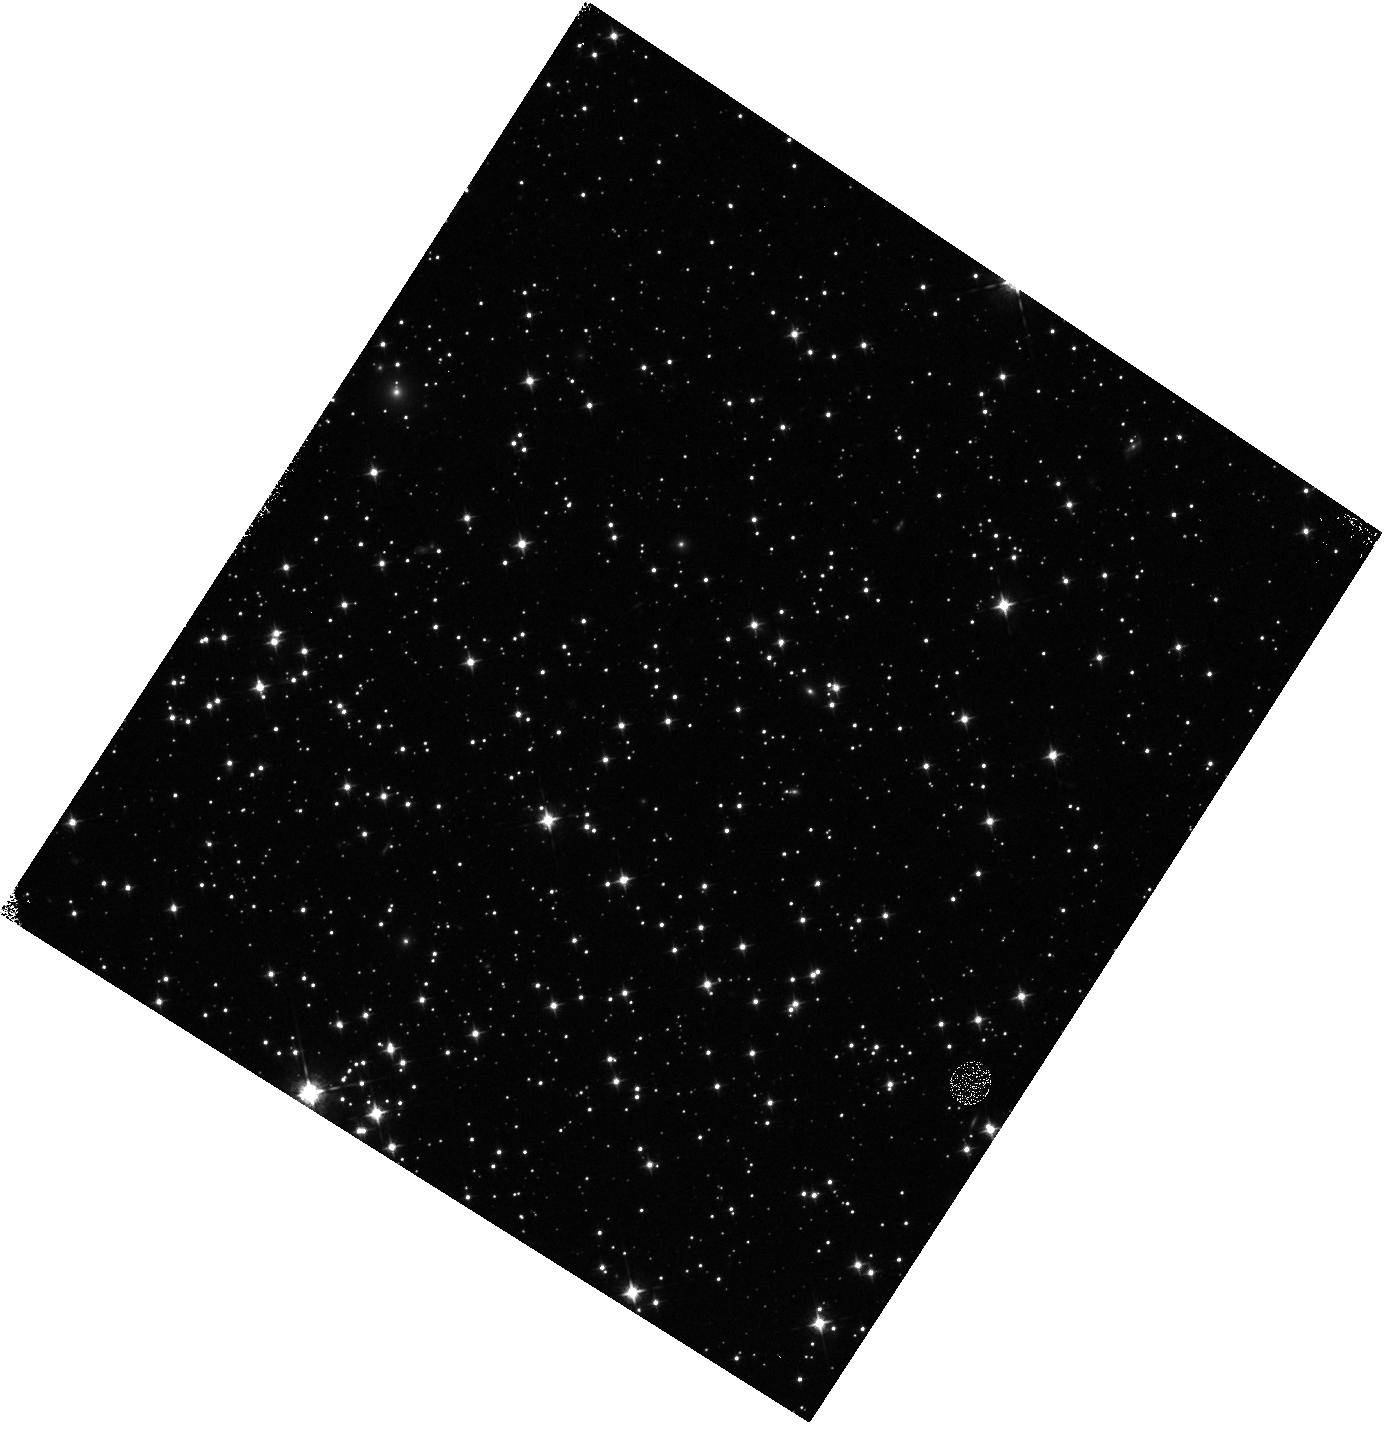
Target: 47TUCV6
Instrument: WFC3/IR
Filter: F098M
Exposure: 5 min
Observation ID: hst_15408_01_wfc3_ir_f098m_idrs01

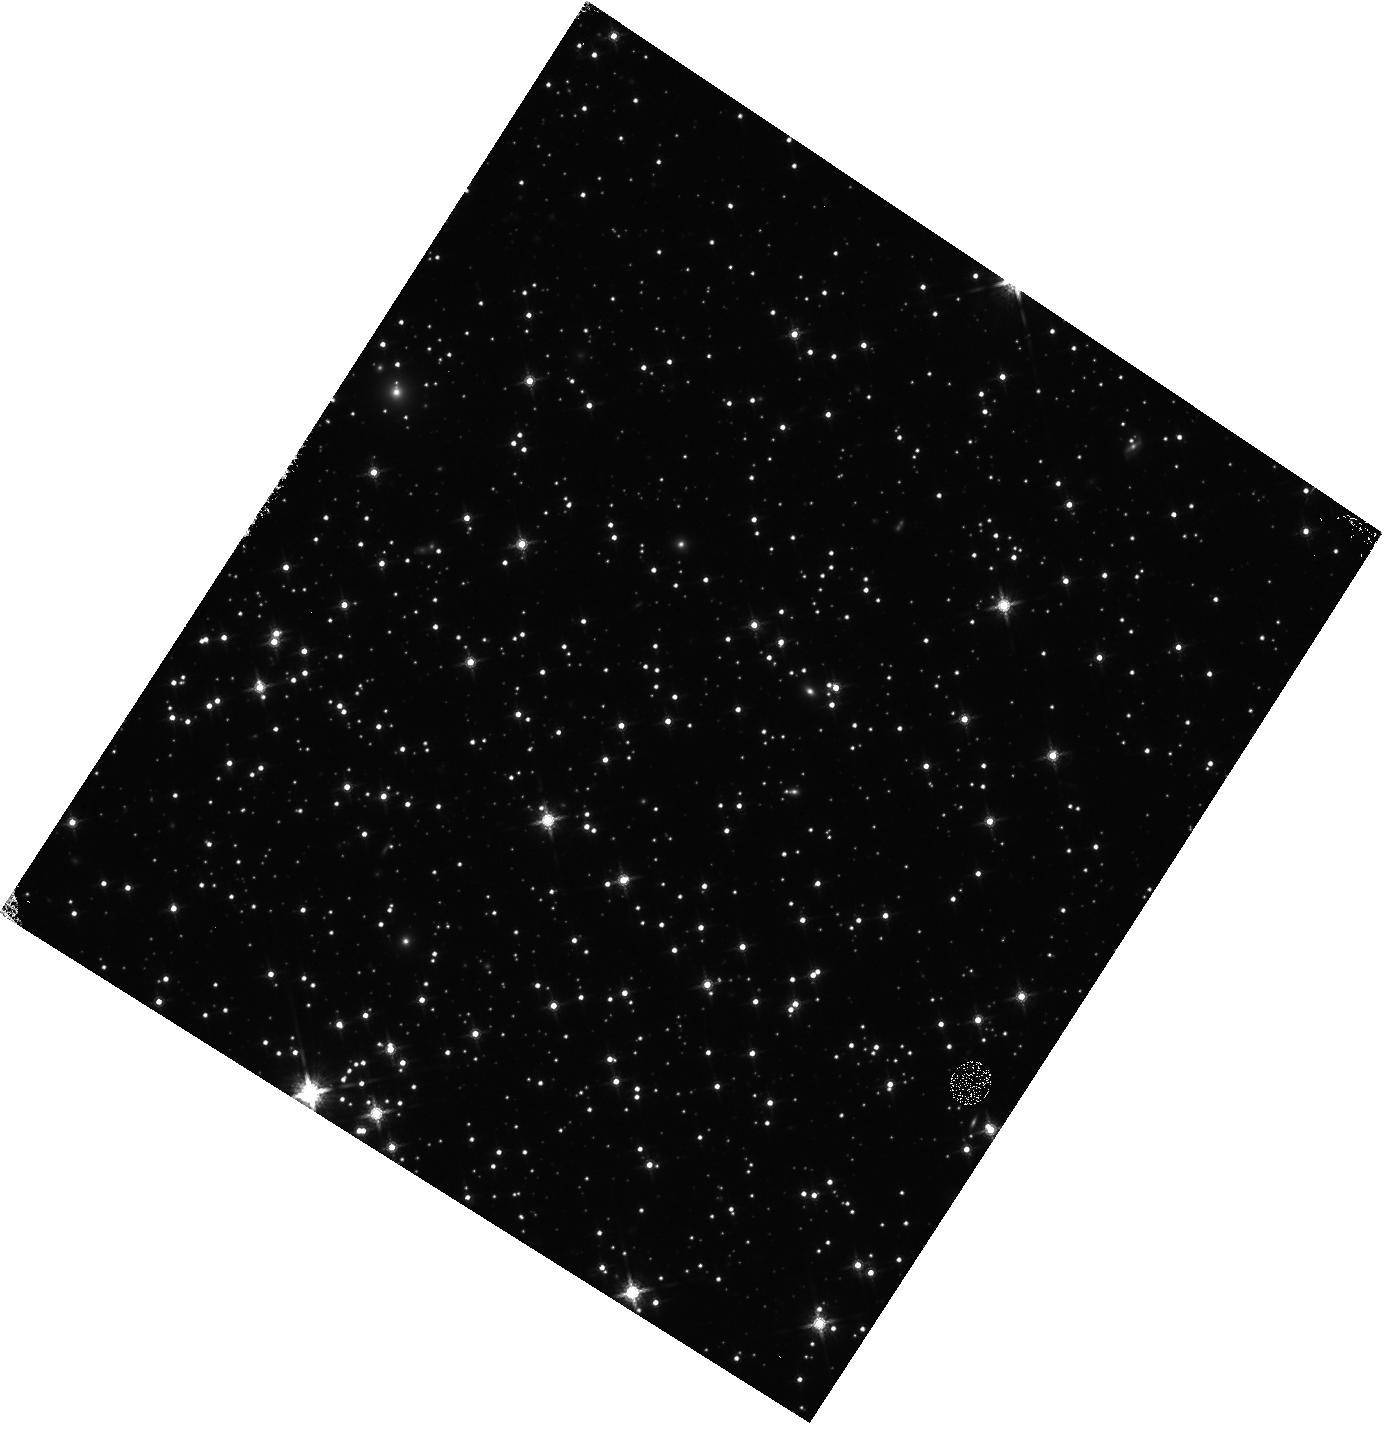
Target: 47TUCV6
Instrument: WFC3/IR
Filter: F160W
Exposure: 11 min
Observation ID: hst_15408_01_wfc3_ir_f160w_idrs01

Using the WFC3 internal lamp for calibrating IR detector rate dependent non-linearity (PI: MacKenty, John W.)

Key science observations with the WFC3 IR channel depend upon corrections to the linearity of the detector. The uncertainty in comparing measurements of the flux from a 10th magnitude star to a background limited source (e.g. >22 magnitude) is currently limited by our correction for the rate dependent non-linearity (RDNL) in the IR detector. This is a difficult measurement to obtain. Efforts prior to SM4 during thermal vacuum testing were barely able to confirm the presence of this effect (a good thing as this demonstrated that the corrections were significantly smaller than those in NICMOS). The measurement of the RDNL depends upon observing a stable source (e.g. a star) at multiple count rates. With NICMOS, we used the internal calibration lamps to adjust the background and thus the count rate per pixel. The WFC3 IR channel calibration normally requires that we place a diffuser plate into the beam (blocking external sources) to obtain internal calibrations precluding this approach. During SMOV and CY17, we attempted to measure the RDNL using a variable background from observations near the limb of the earth. This was moderately successful and currently is the basis for this calibration. However, this calibration is now becoming a limiting factor in a key science program, in particular the measurement of the Hubble Constant via comparisons of Cepheid stars in distant galaxies to galactic Cepheids. It has occurred to us that there may be a solution. The WFC3 IR channel lamps provide significant illumination of the inside of the instrument in the vicinity of the IR fold mirror. That is, we propose to obtain a set of exposures of an external target (47 Tuc, a standard calibration field) with the internal lamp ON and OFF. The primary goal is to measure the background increase with this lamp and thus determine its suitability for an enhanced RDNL calibration. Our proposal will obtain measurements in F098M and F160W as the reflectivity of the internal surfaces within the WFC3 optical bench in the infrared is highly uncertain. Using 47 Tuc provides the possibility of immediately improving the RDNL calibration and should clearly indicate the feasibility of this technique for a more extensive RDNL calibration. As less than one percent accuracy is ultimately required, this is a demanding calibration. These observations have two constraints: 1) Special commanding is required to operate the lamp with the CSM in the external observations position. Consultation with Alan Welty indicates that this is not particularly difficult. 2) As the degree to which light from the calibration lamp escapes the WFC3 entrance aperture is unknown, parallel observations with the other SI's should not be permitted during this observation.